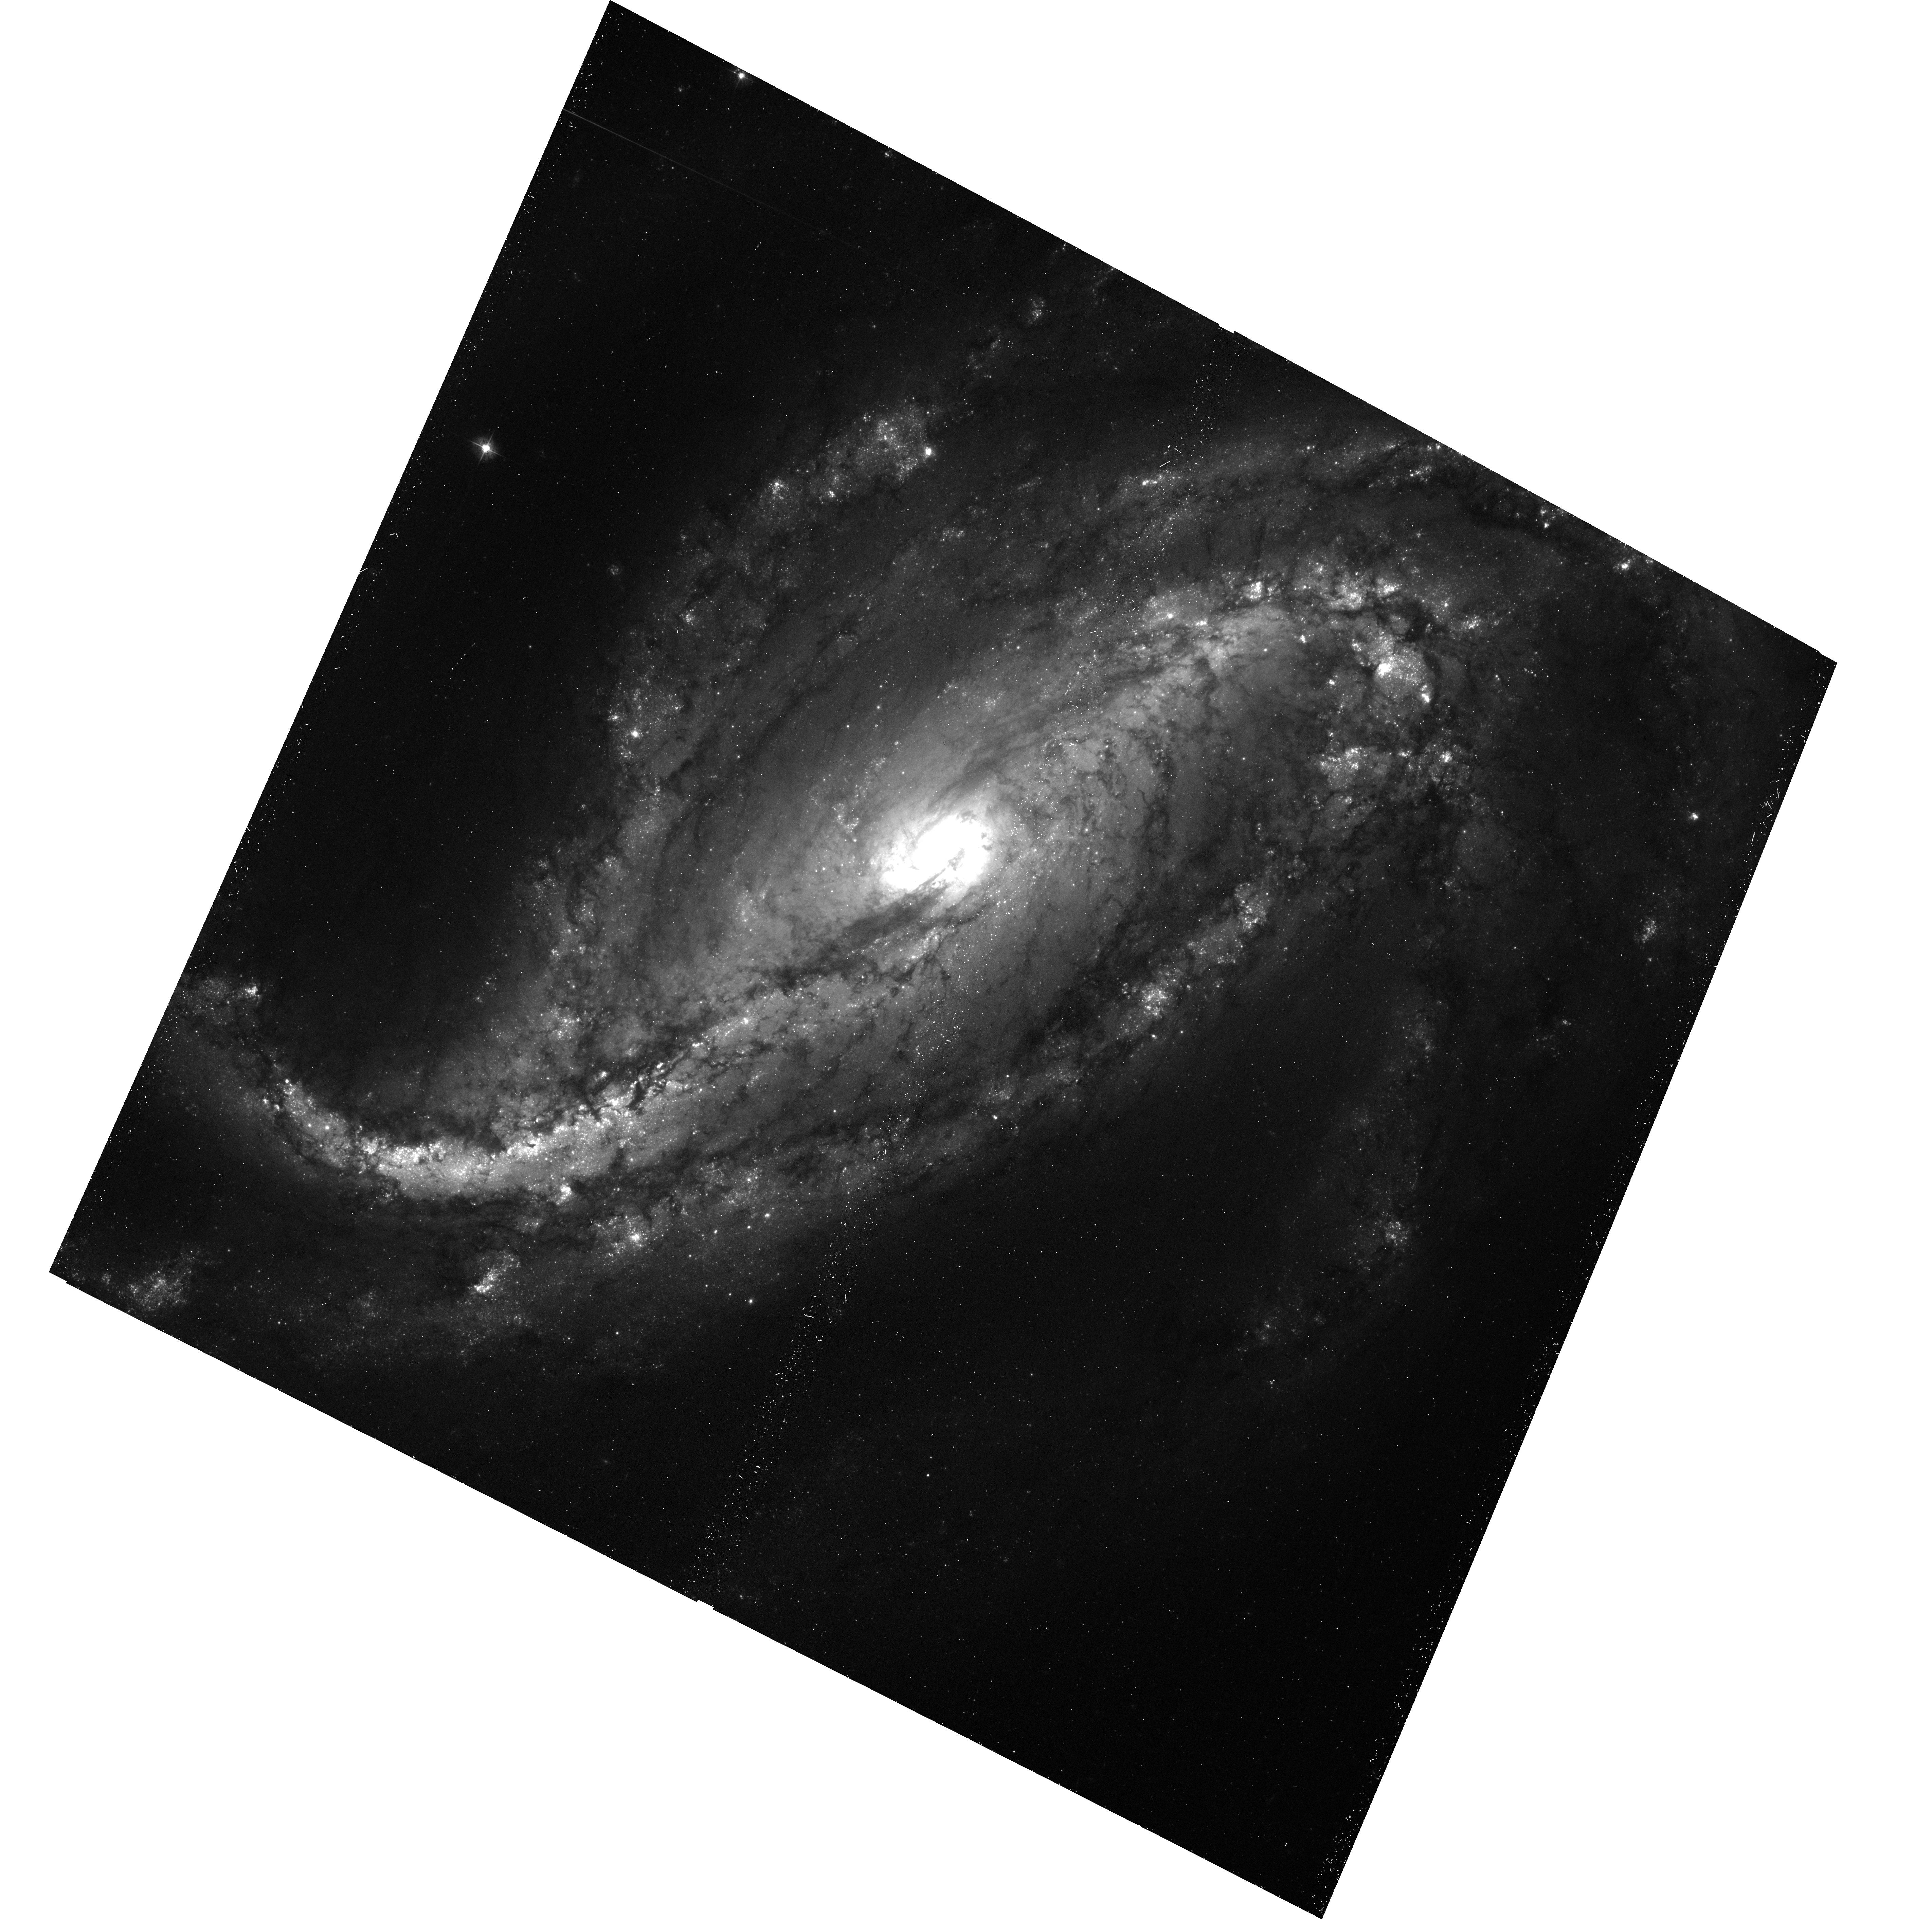
Target: SN2016GKG. Instrument: ACS/WFC. Filter: F435W. Exposure: 27 min. Observation ID: hst_15272_01_acs_wfc_f435w_jdkr01

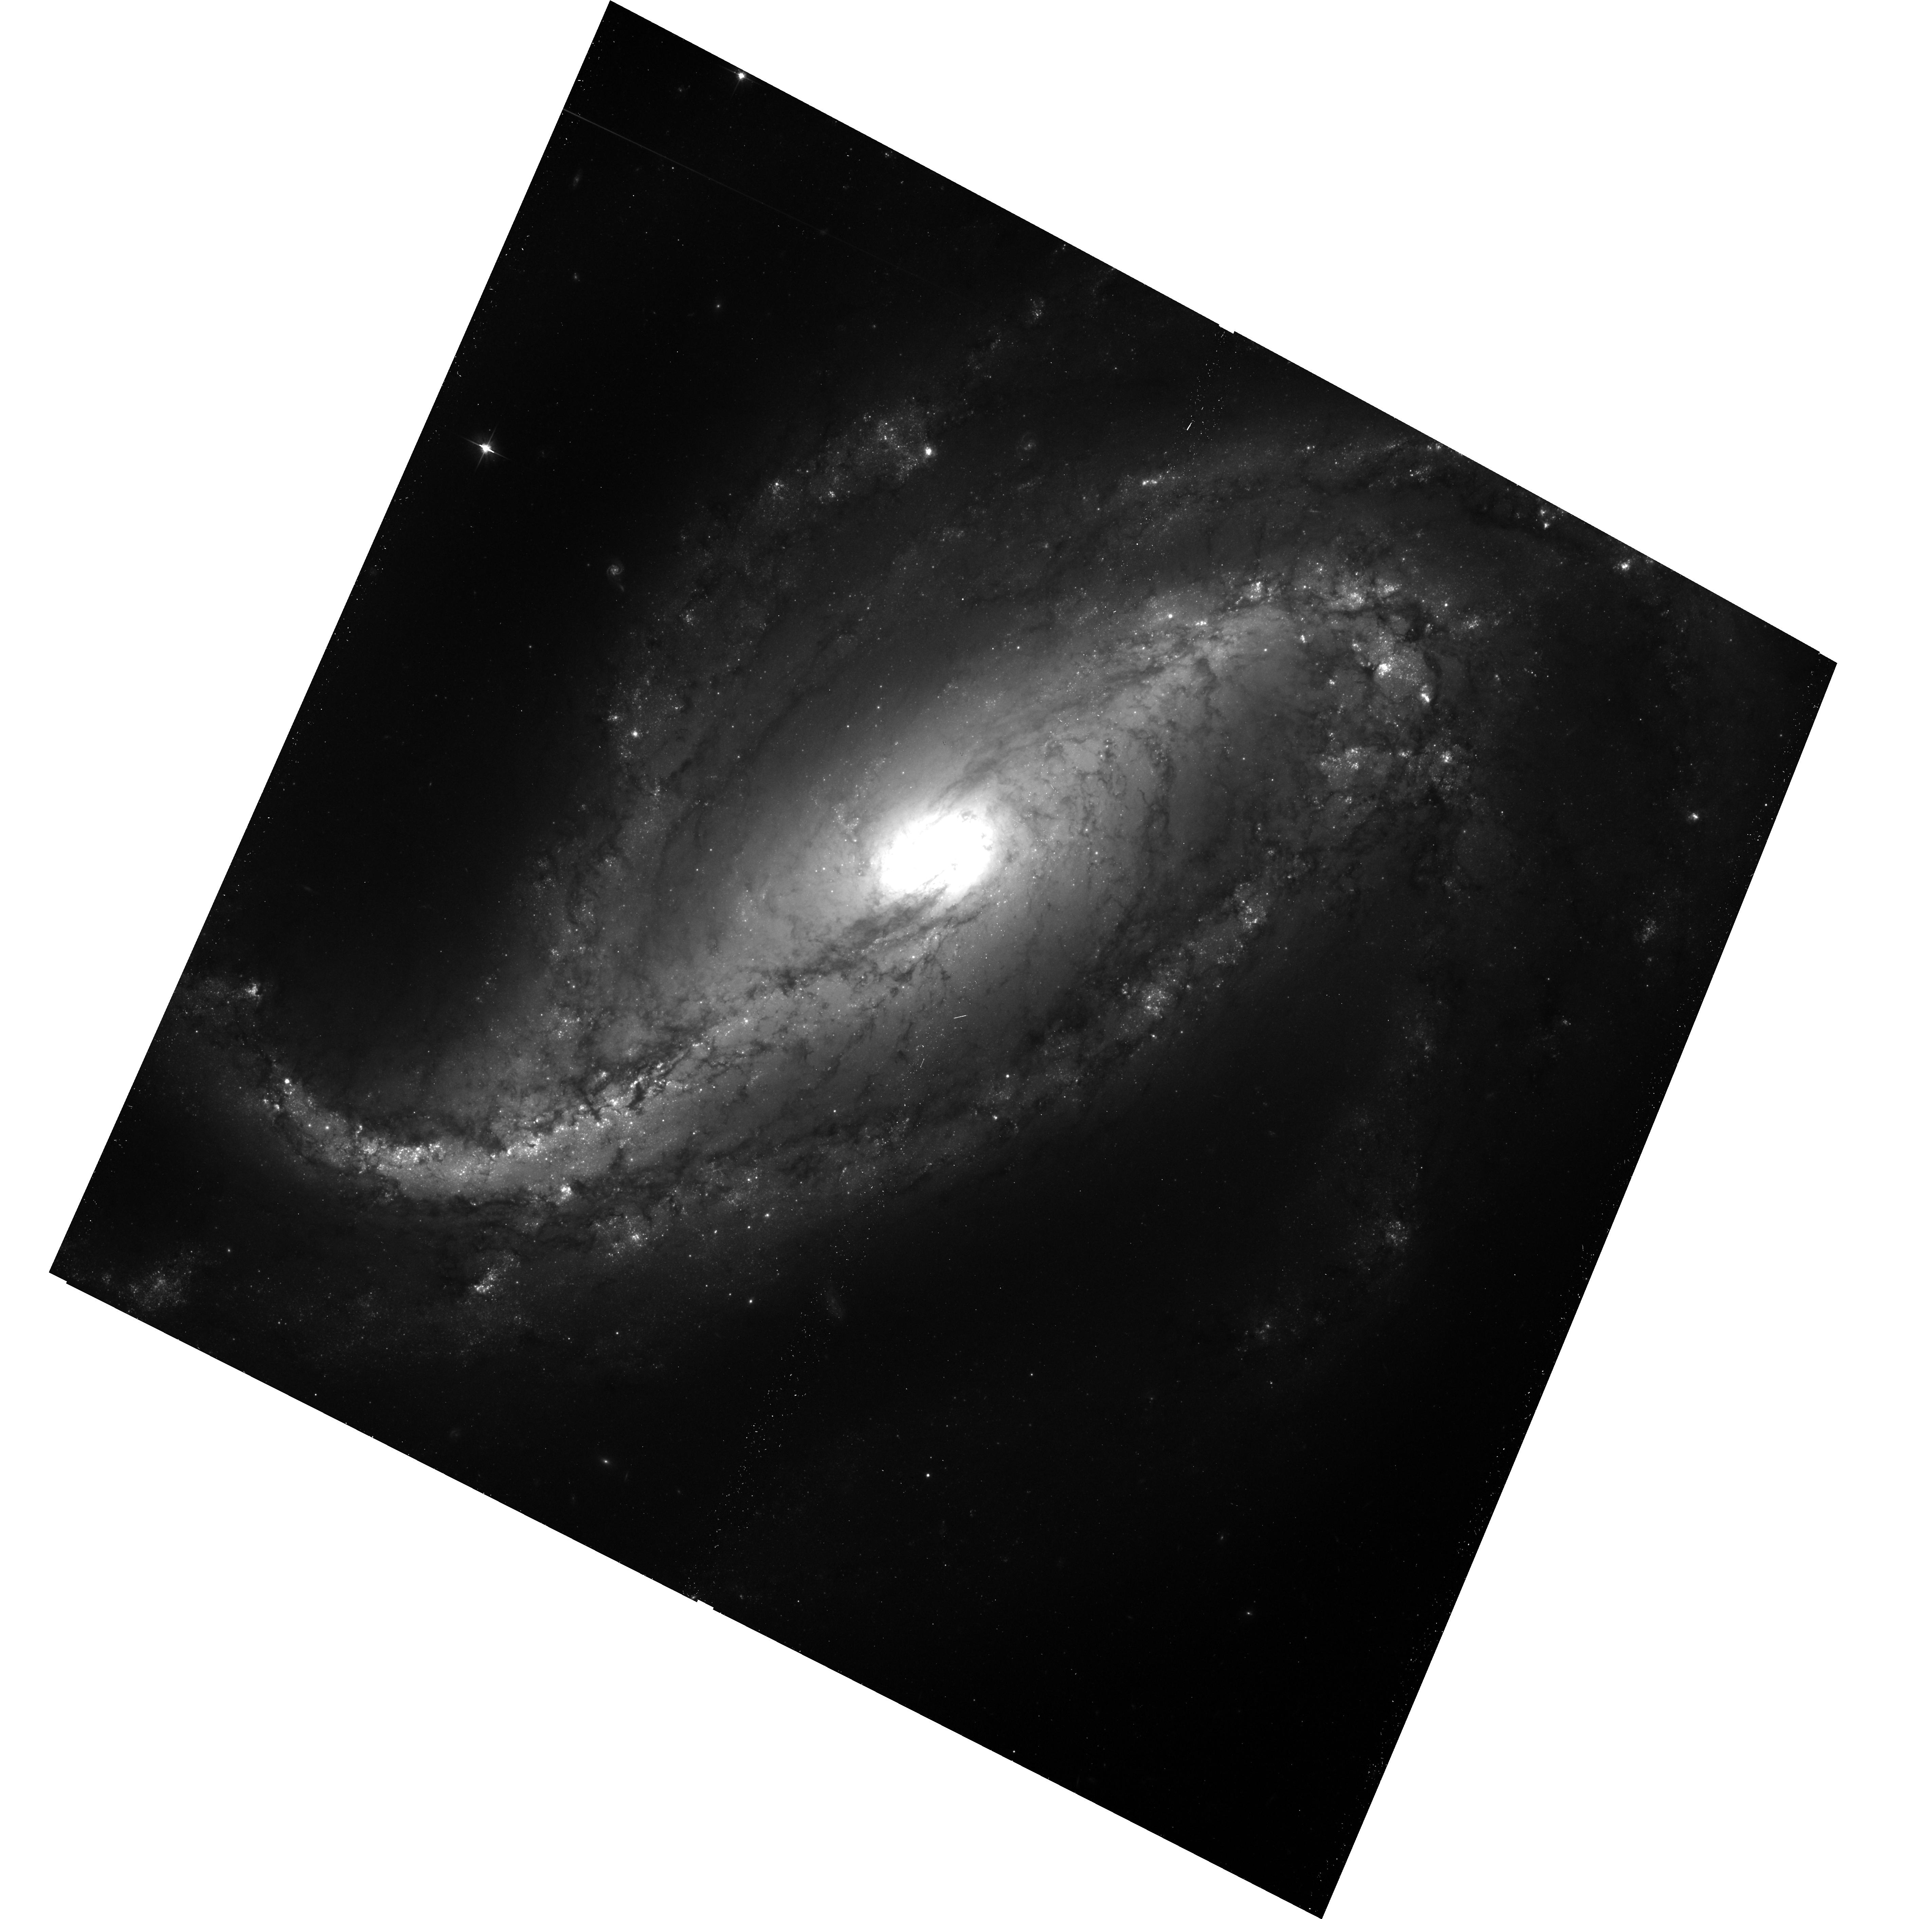
Target: SN2016GKG. Instrument: ACS/WFC. Filter: F606W. Exposure: 23 min. Observation ID: hst_15272_01_acs_wfc_f606w_jdkr01

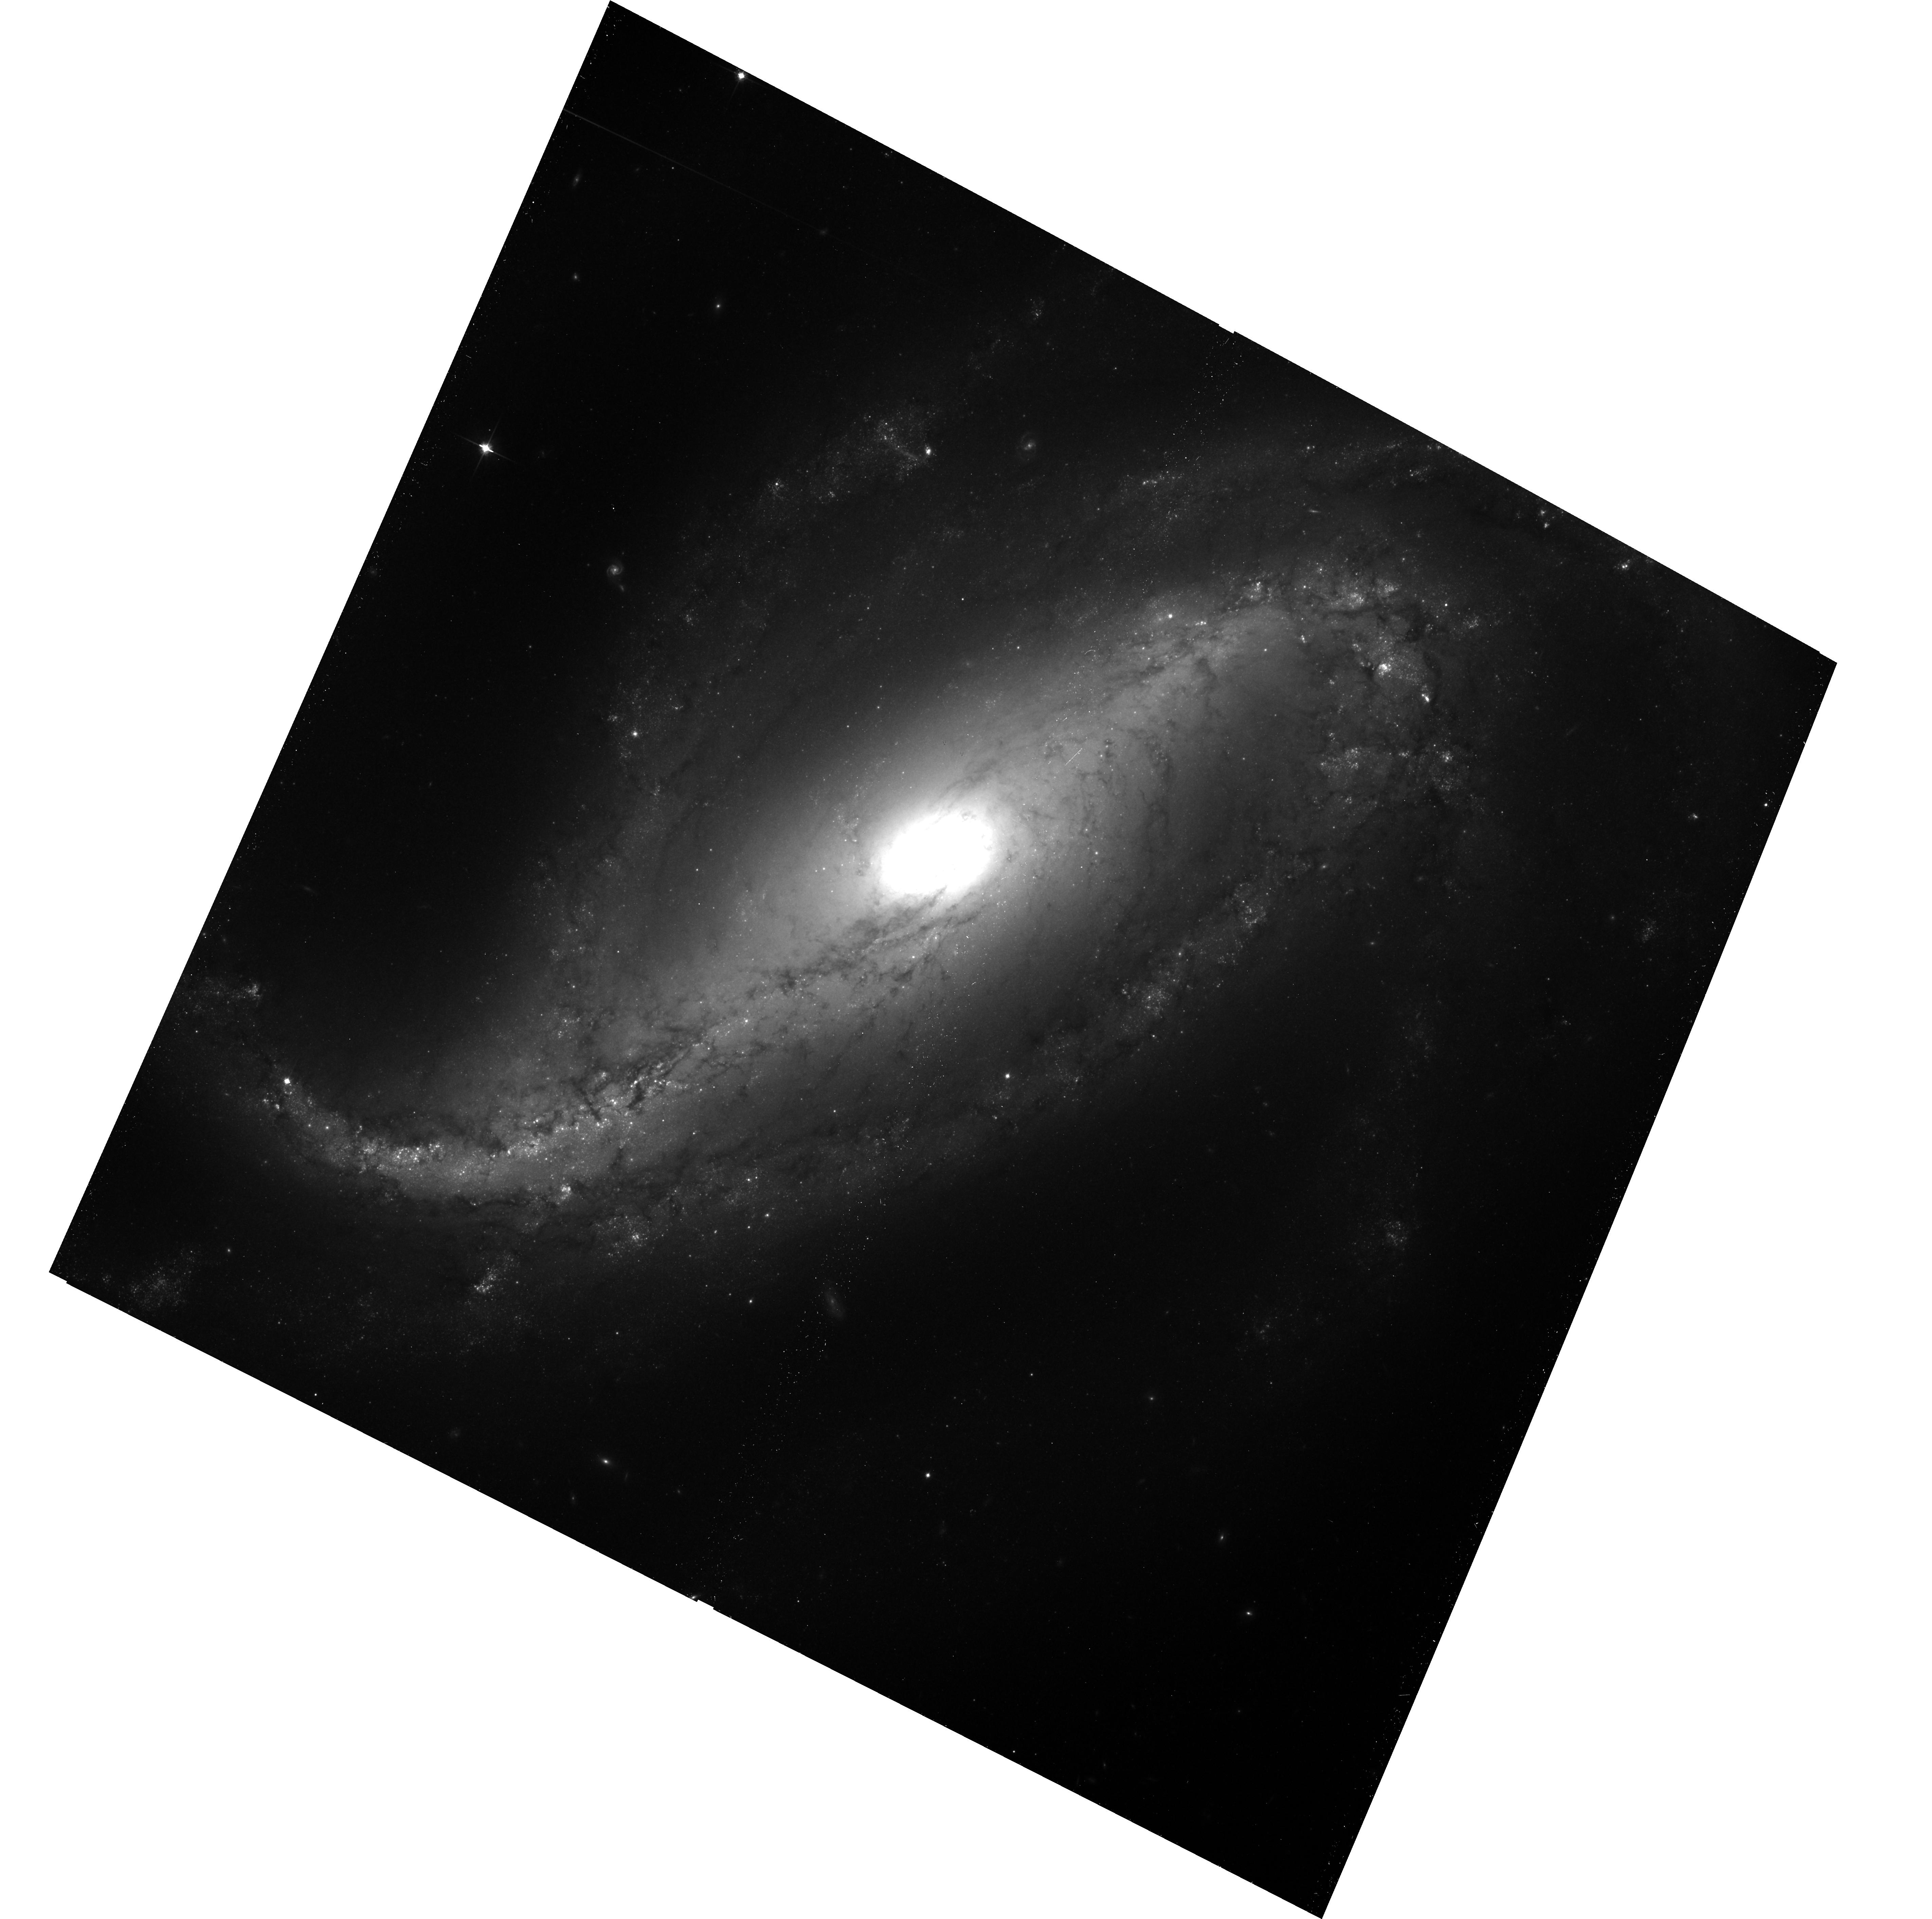
Target: SN2016GKG. Instrument: ACS/WFC. Filter: F814W. Exposure: 30 min. Observation ID: hst_15272_01_acs_wfc_f814w_jdkr01

The Progenitor of Supernova 2016gkg (PI: Folatelli, Gaston)

Supernova (SN) 2016gkg is called to be one of the most interesting events of its kind in the coming years. Its discovery minutes/hours after explosion, subsequent intensive monitoring from ground and space, and the existence of pre-explosion HST imaging where a progenitor candidate was detected, makes this SN an ideal case to study the fate of massive stars that explode after losing most of their outer envelopes. We propose to revisit the SN site with HST once the ejecta fade below the pre-explosion brightness in order to test the progenitor identification. This will also allow a better characterization of the progenitor object, which is crucial to confirm our proposal that it belonged to an interacting binary system. The images will have additional archival value as they will sample a large fraction of the host galaxy NGC 613.